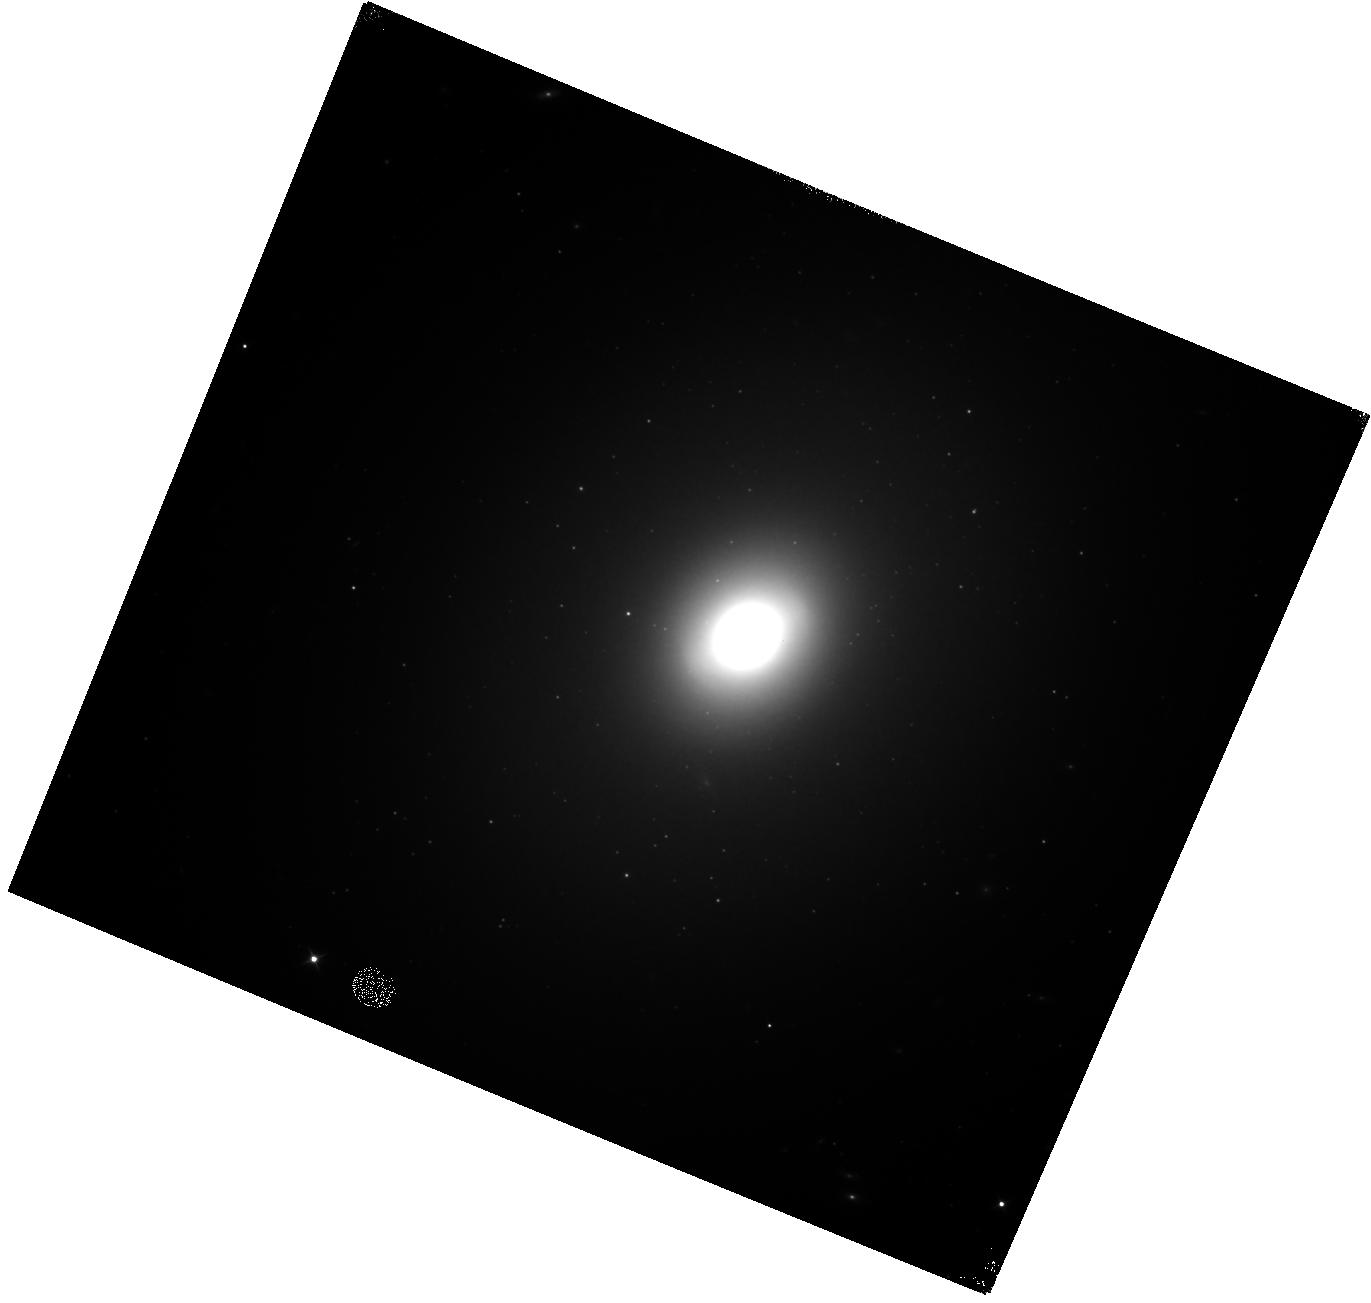
Target: NGC-3998
Instrument: WFC3/IR
Filter: F110W
Exposure: 18 min
Observation ID: hst_15082_02_wfc3_ir_f110w_idlj02

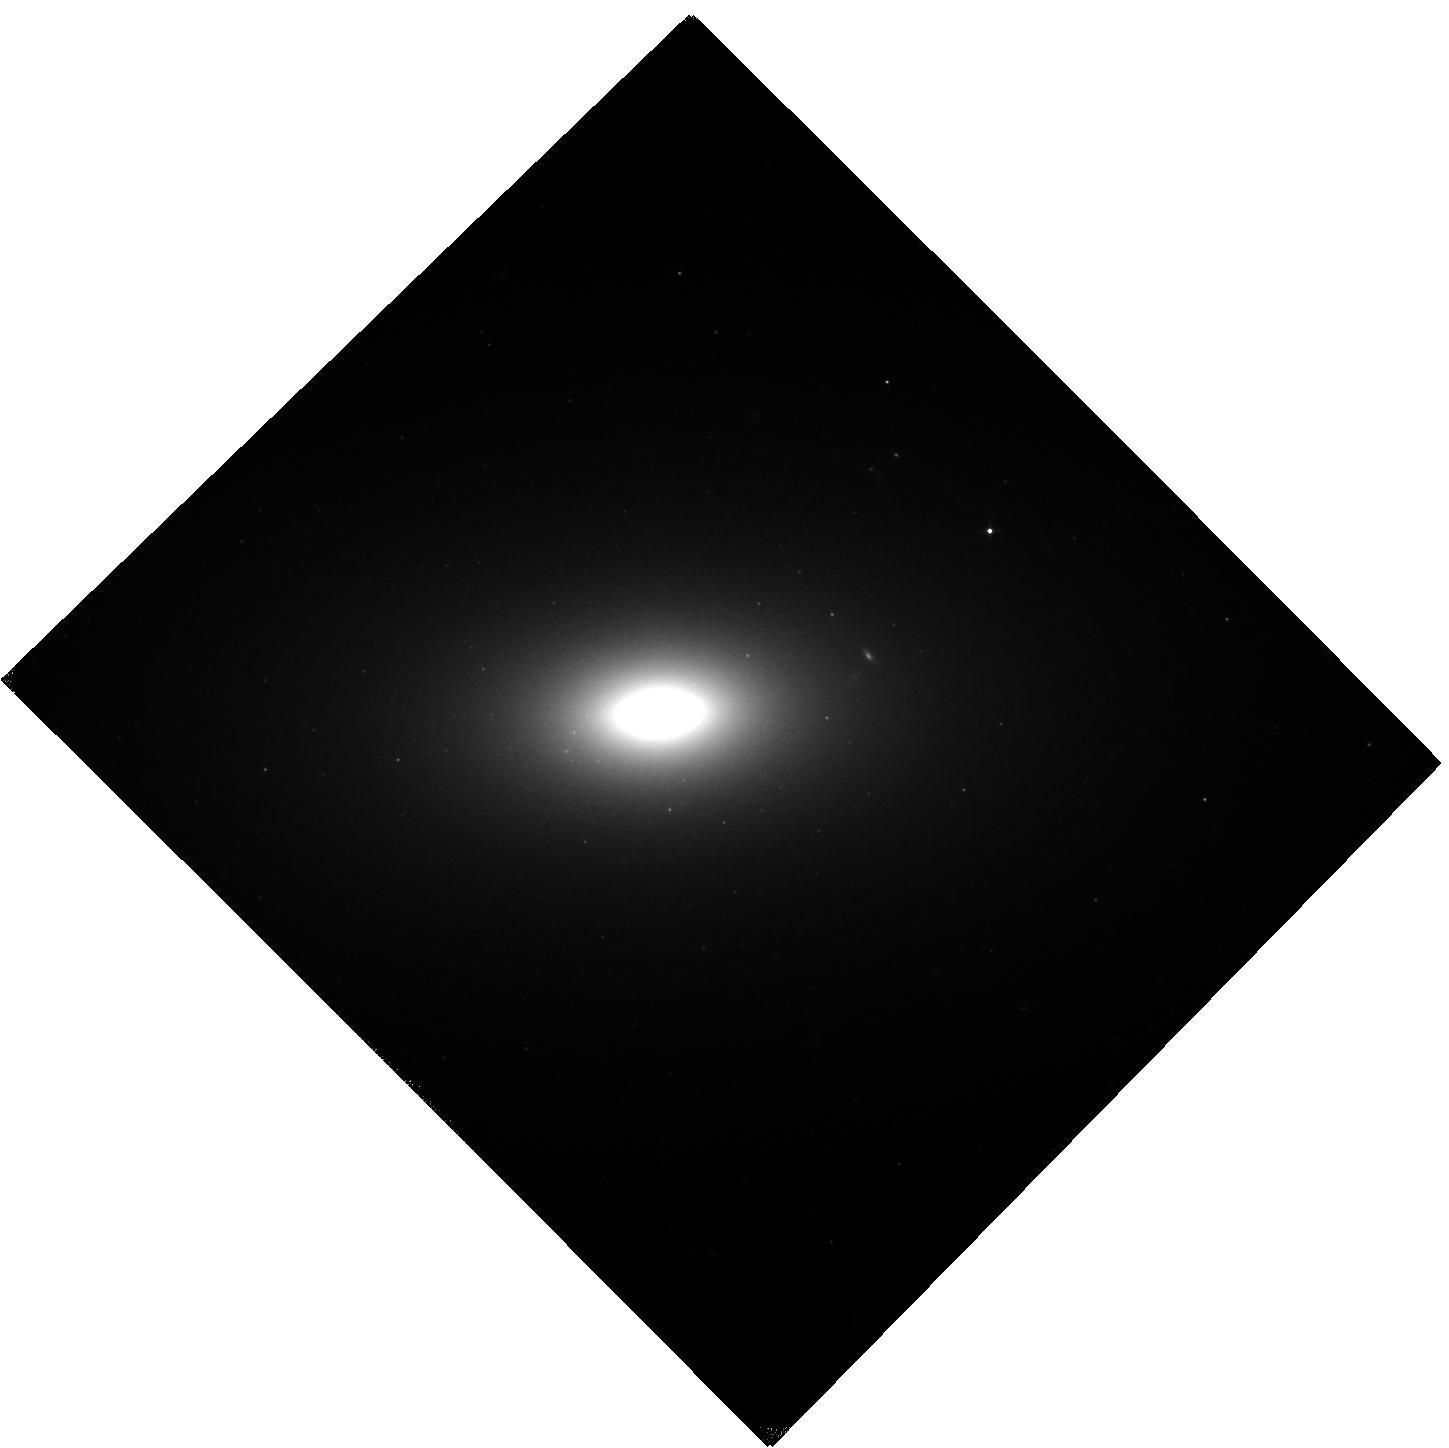
Target: NGC-4473
Instrument: WFC3/IR
Filter: F110W
Exposure: 15 min
Observation ID: hst_15082_05_wfc3_ir_f110w_idlj05

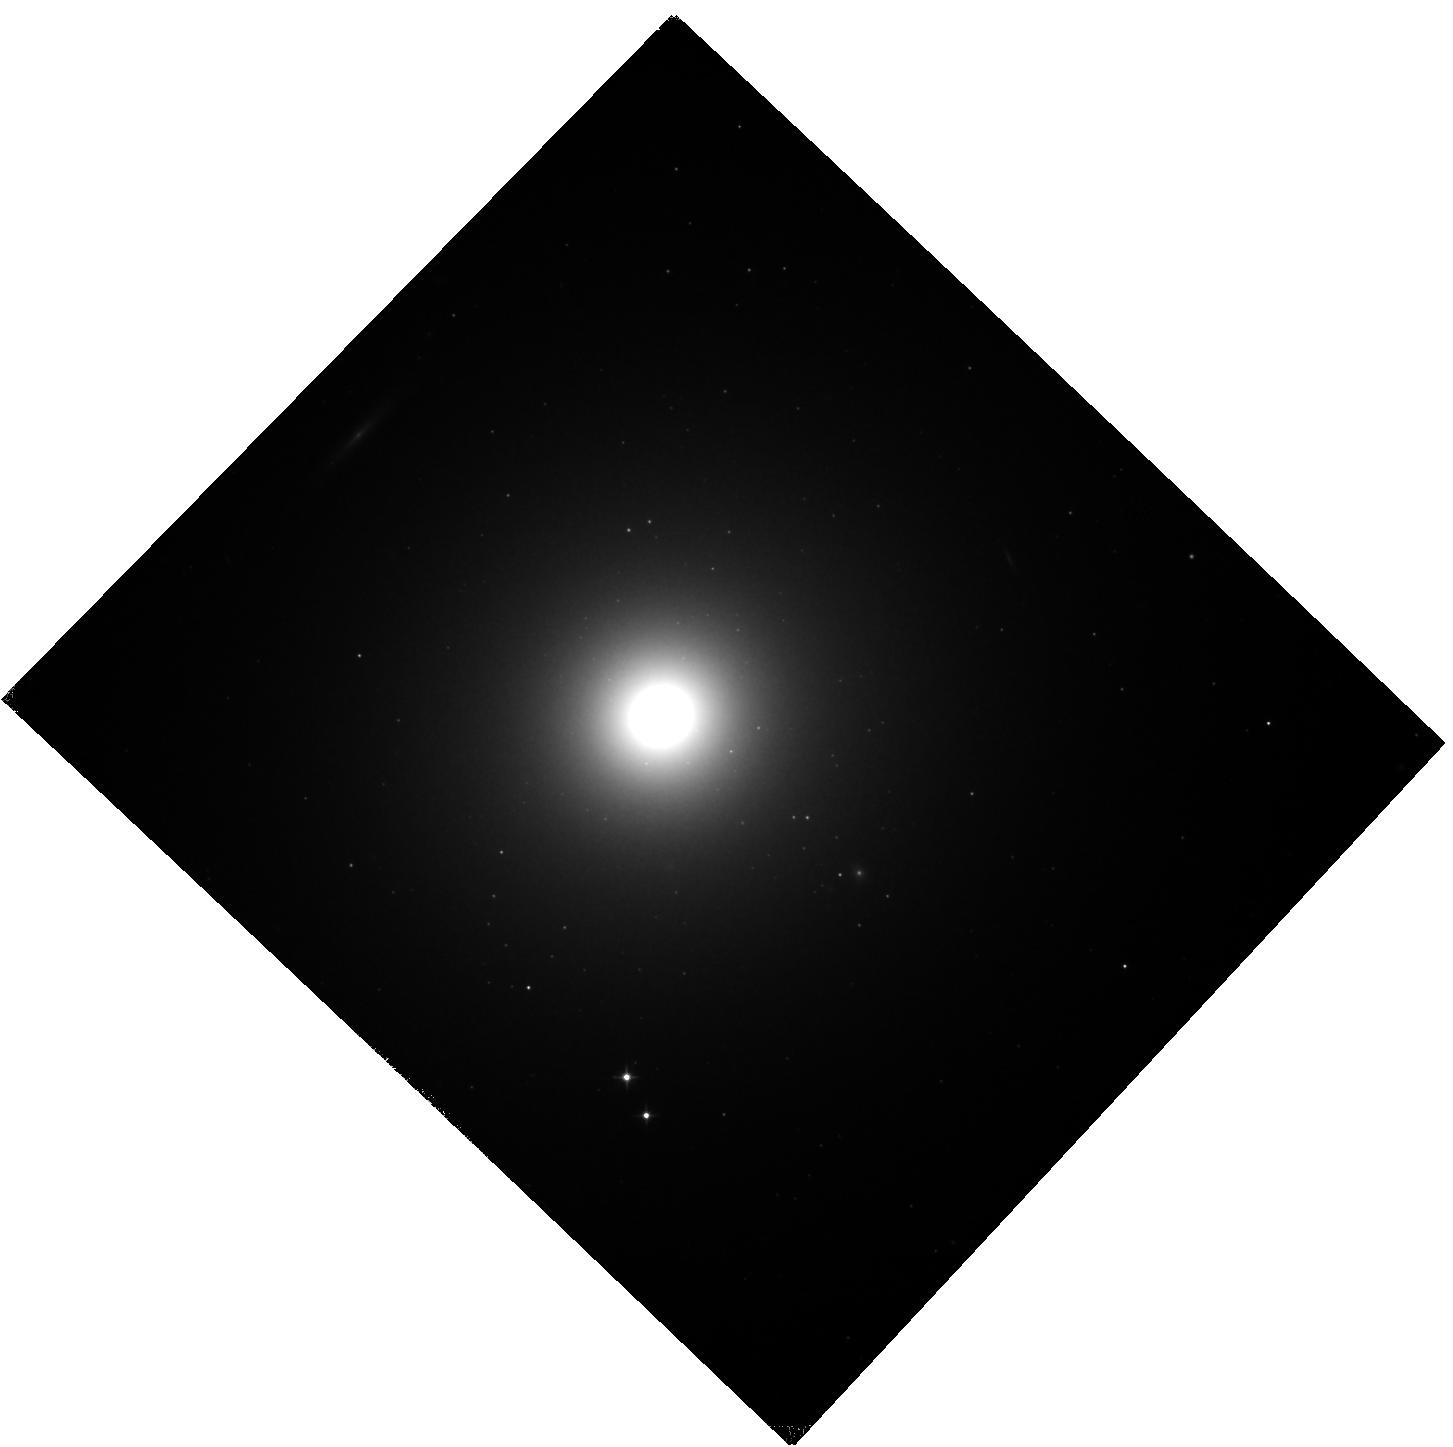
Target: M-89
Instrument: WFC3/IR
Filter: F110W
Exposure: 15 min
Observation ID: hst_15082_01_wfc3_ir_f110w_idlj01

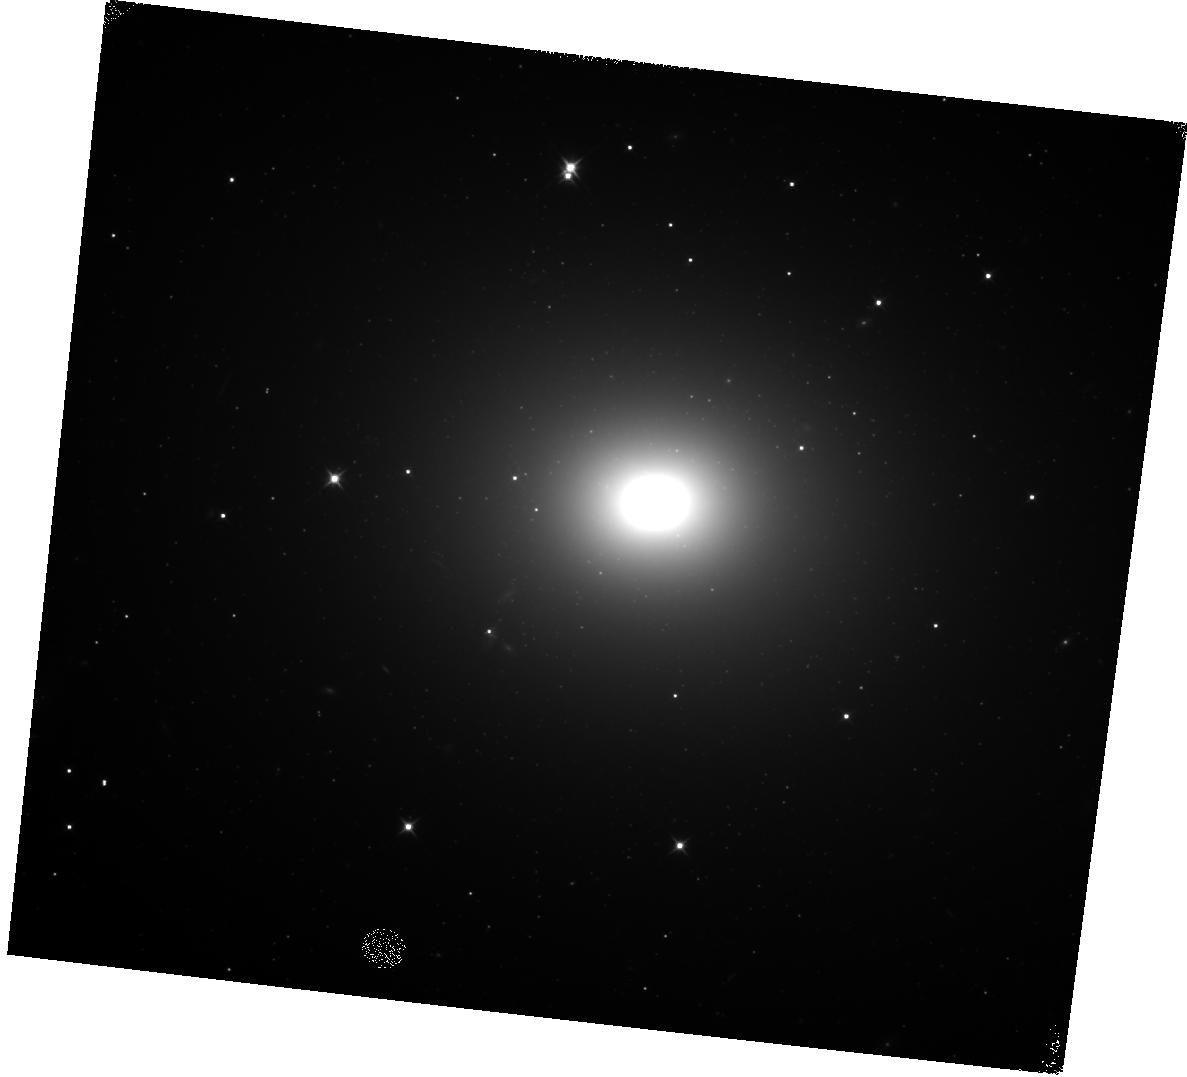
Target: NGC-5419
Instrument: WFC3/IR
Filter: F110W
Exposure: 17 min
Observation ID: hst_15082_03_wfc3_ir_f110w_idlj03

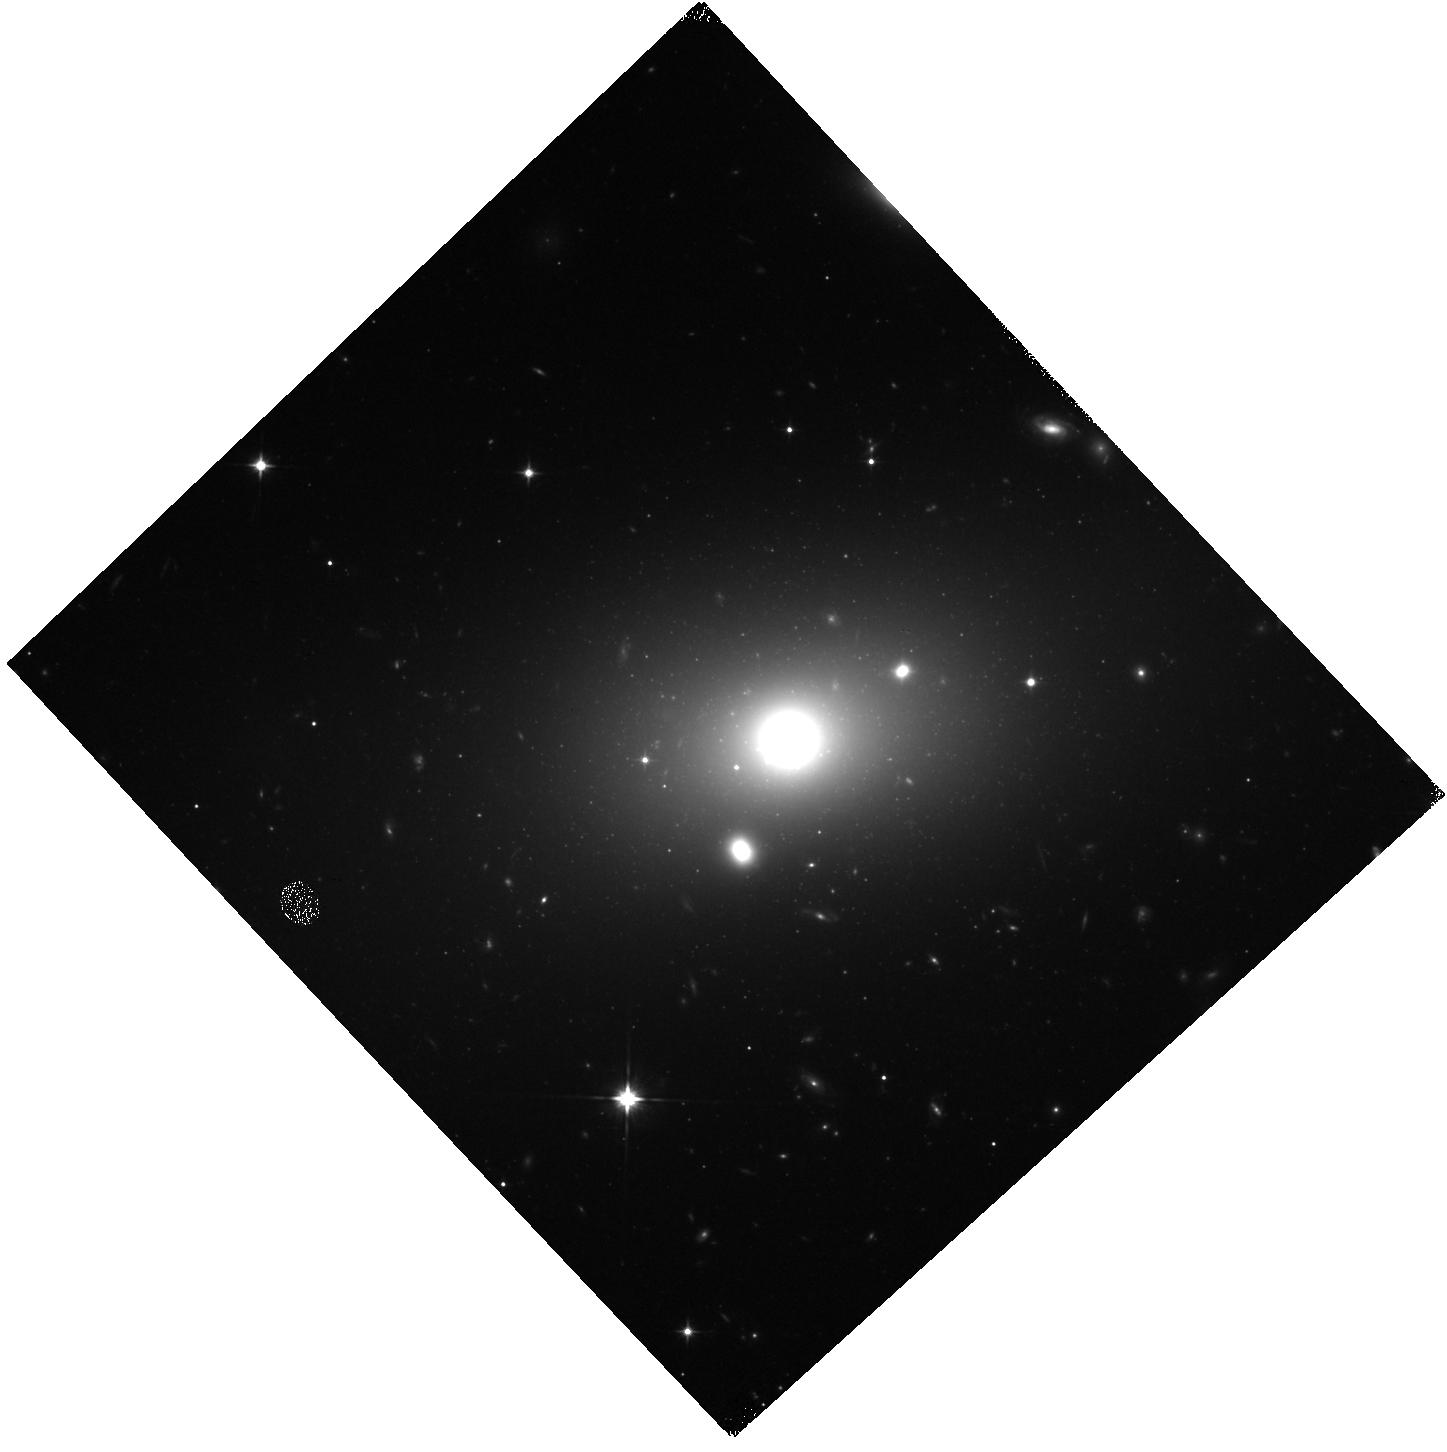
Target: NGC-5920
Instrument: WFC3/IR
Filter: F110W
Exposure: 17 min
Observation ID: hst_15082_04_wfc3_ir_f110w_idlj04

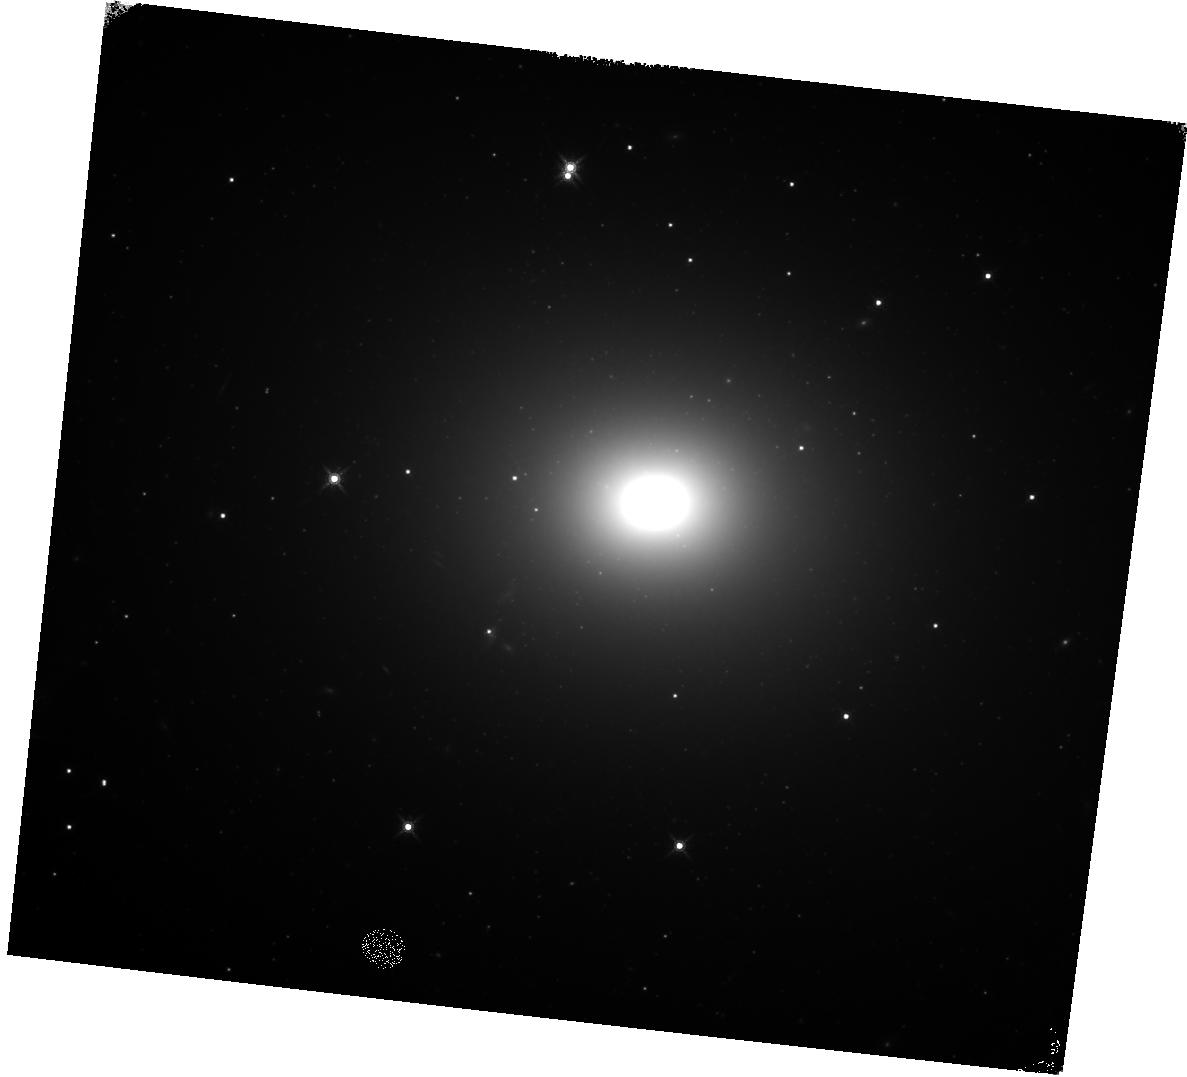
Target: NGC-5419
Instrument: WFC3/IR
Filter: F160W
Exposure: 27 min
Observation ID: hst_15082_03_wfc3_ir_f160w_idlj03

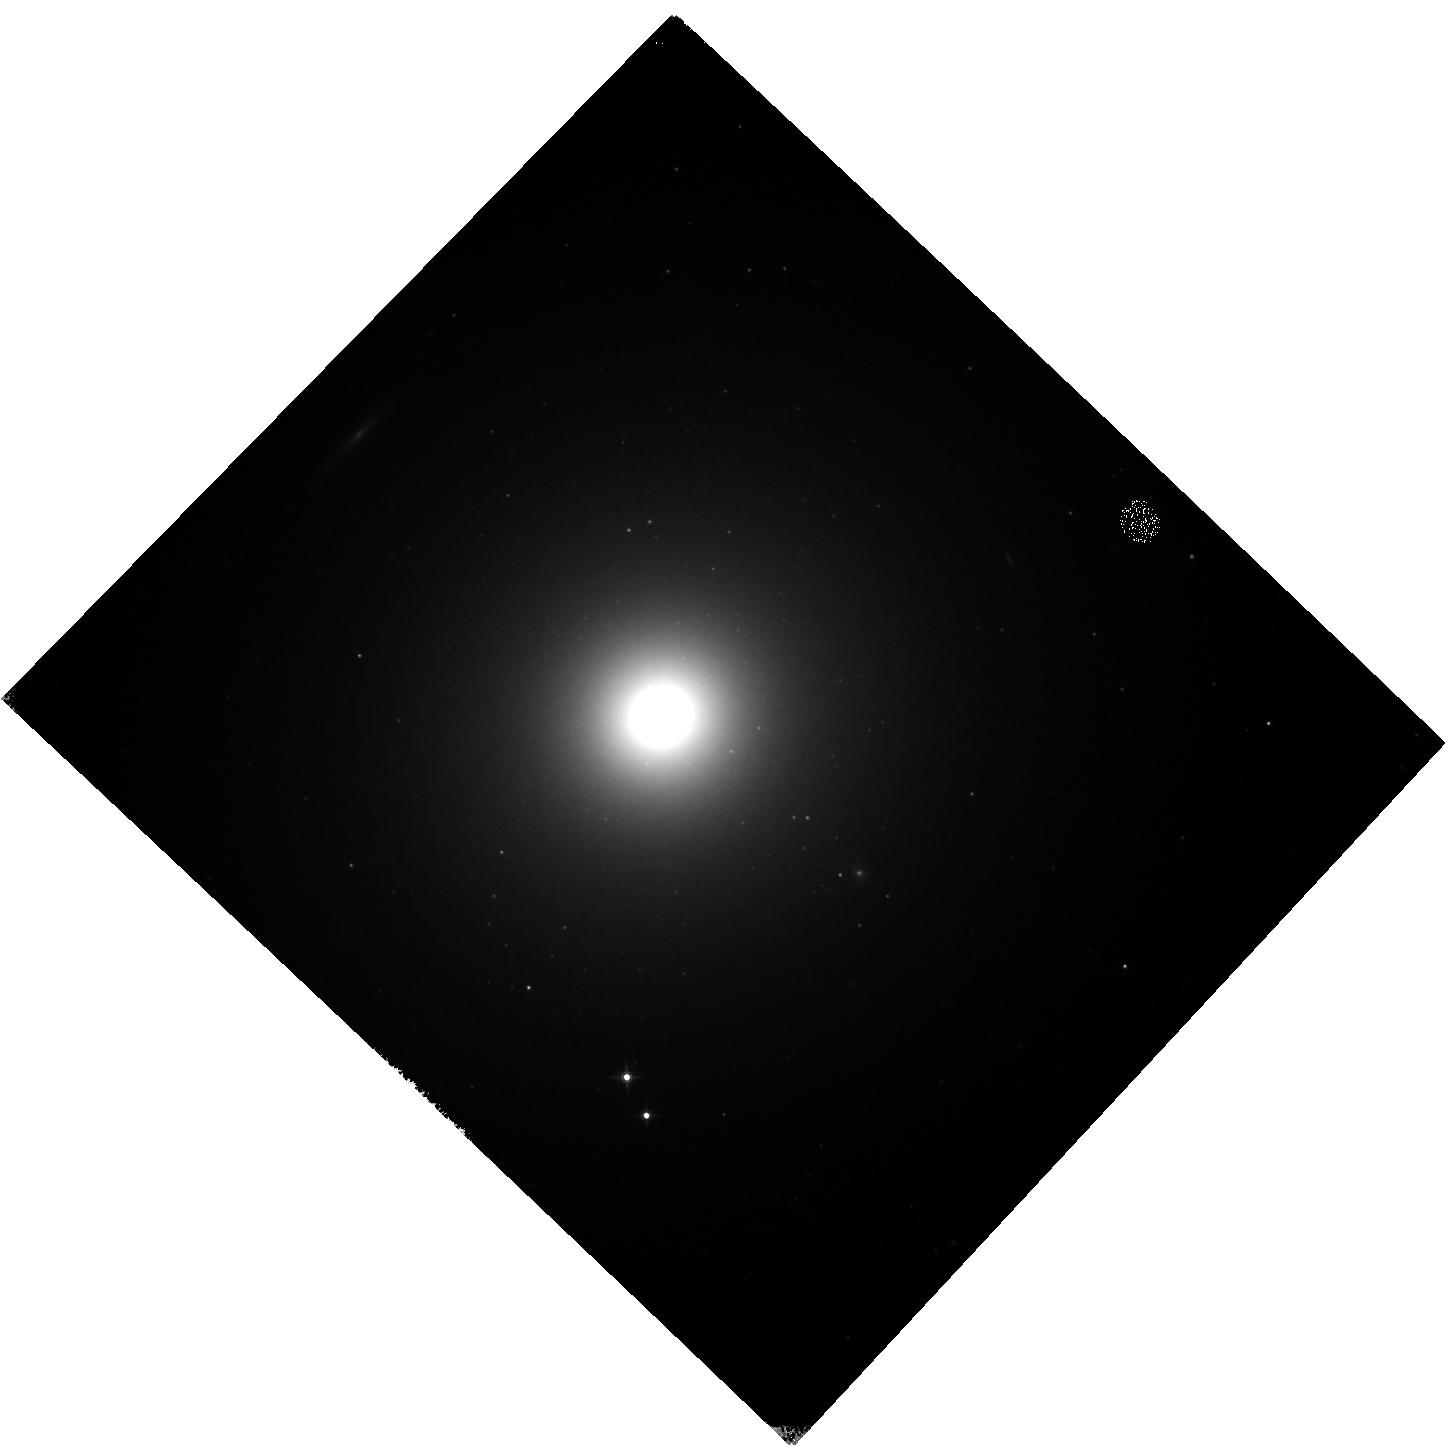
Target: M-89
Instrument: WFC3/IR
Filter: F160W
Exposure: 27 min
Observation ID: hst_15082_01_wfc3_ir_f160w_idlj01

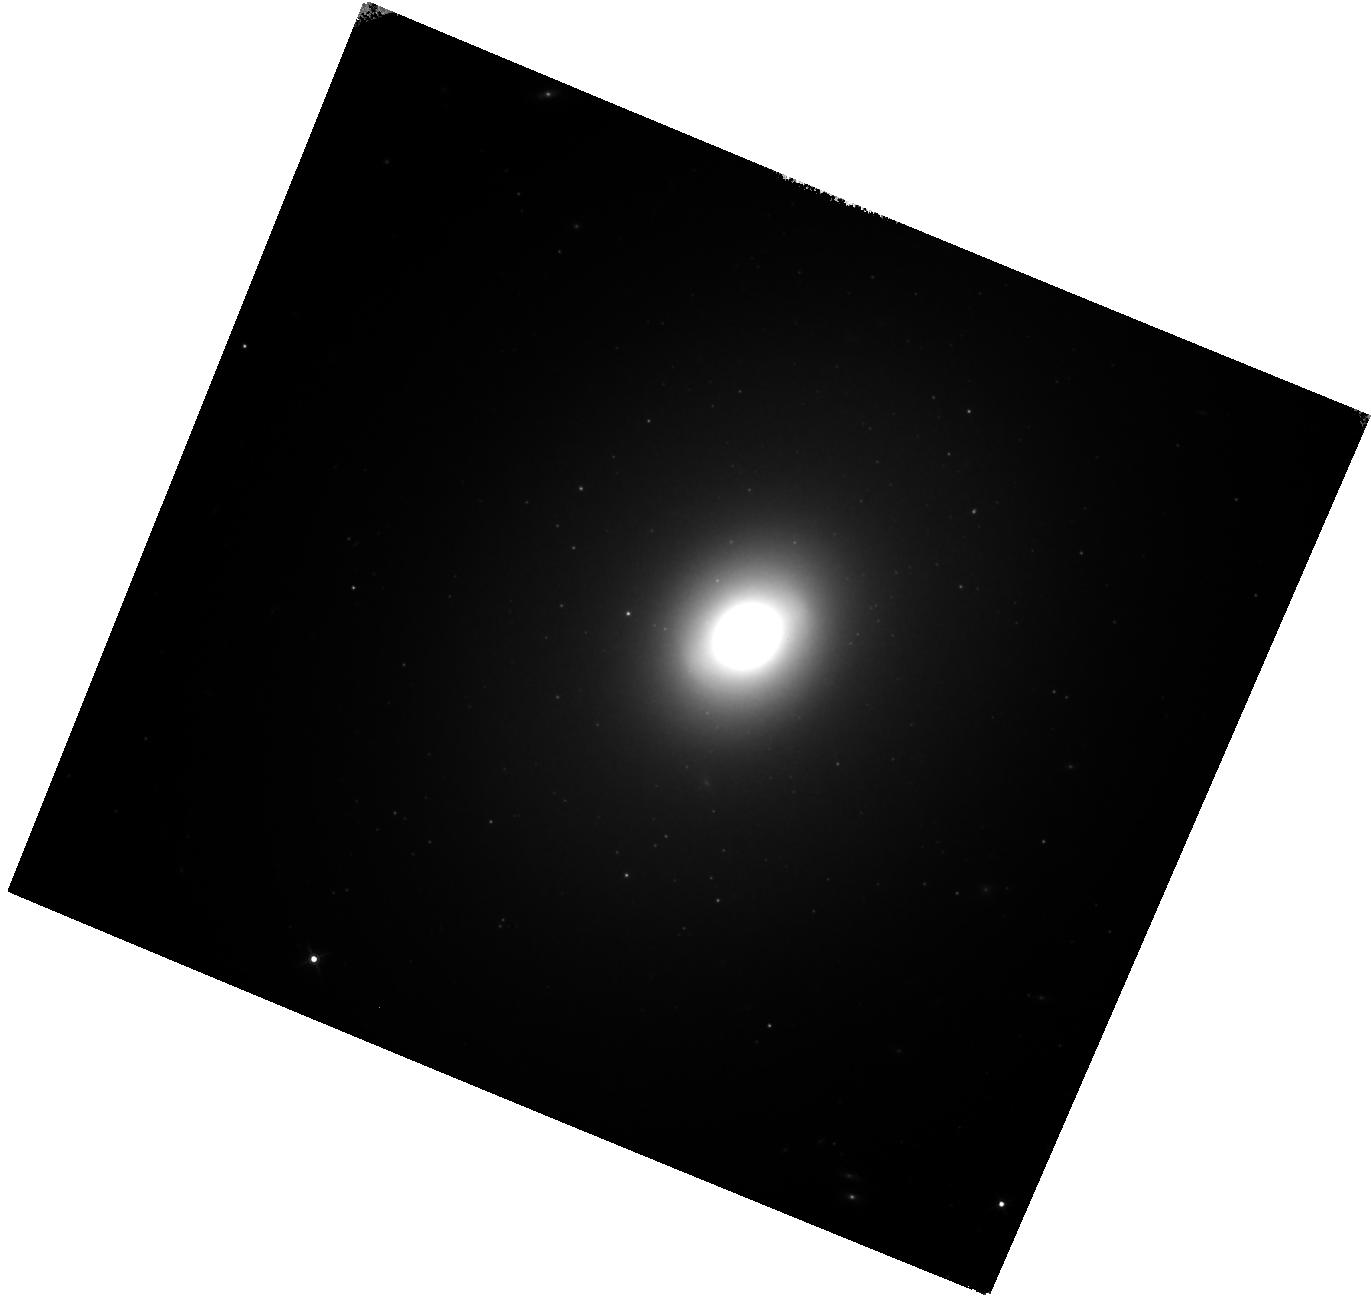
Target: NGC-3998
Instrument: WFC3/IR
Filter: F160W
Exposure: 30 min
Observation ID: hst_15082_02_wfc3_ir_f160w_idlj02

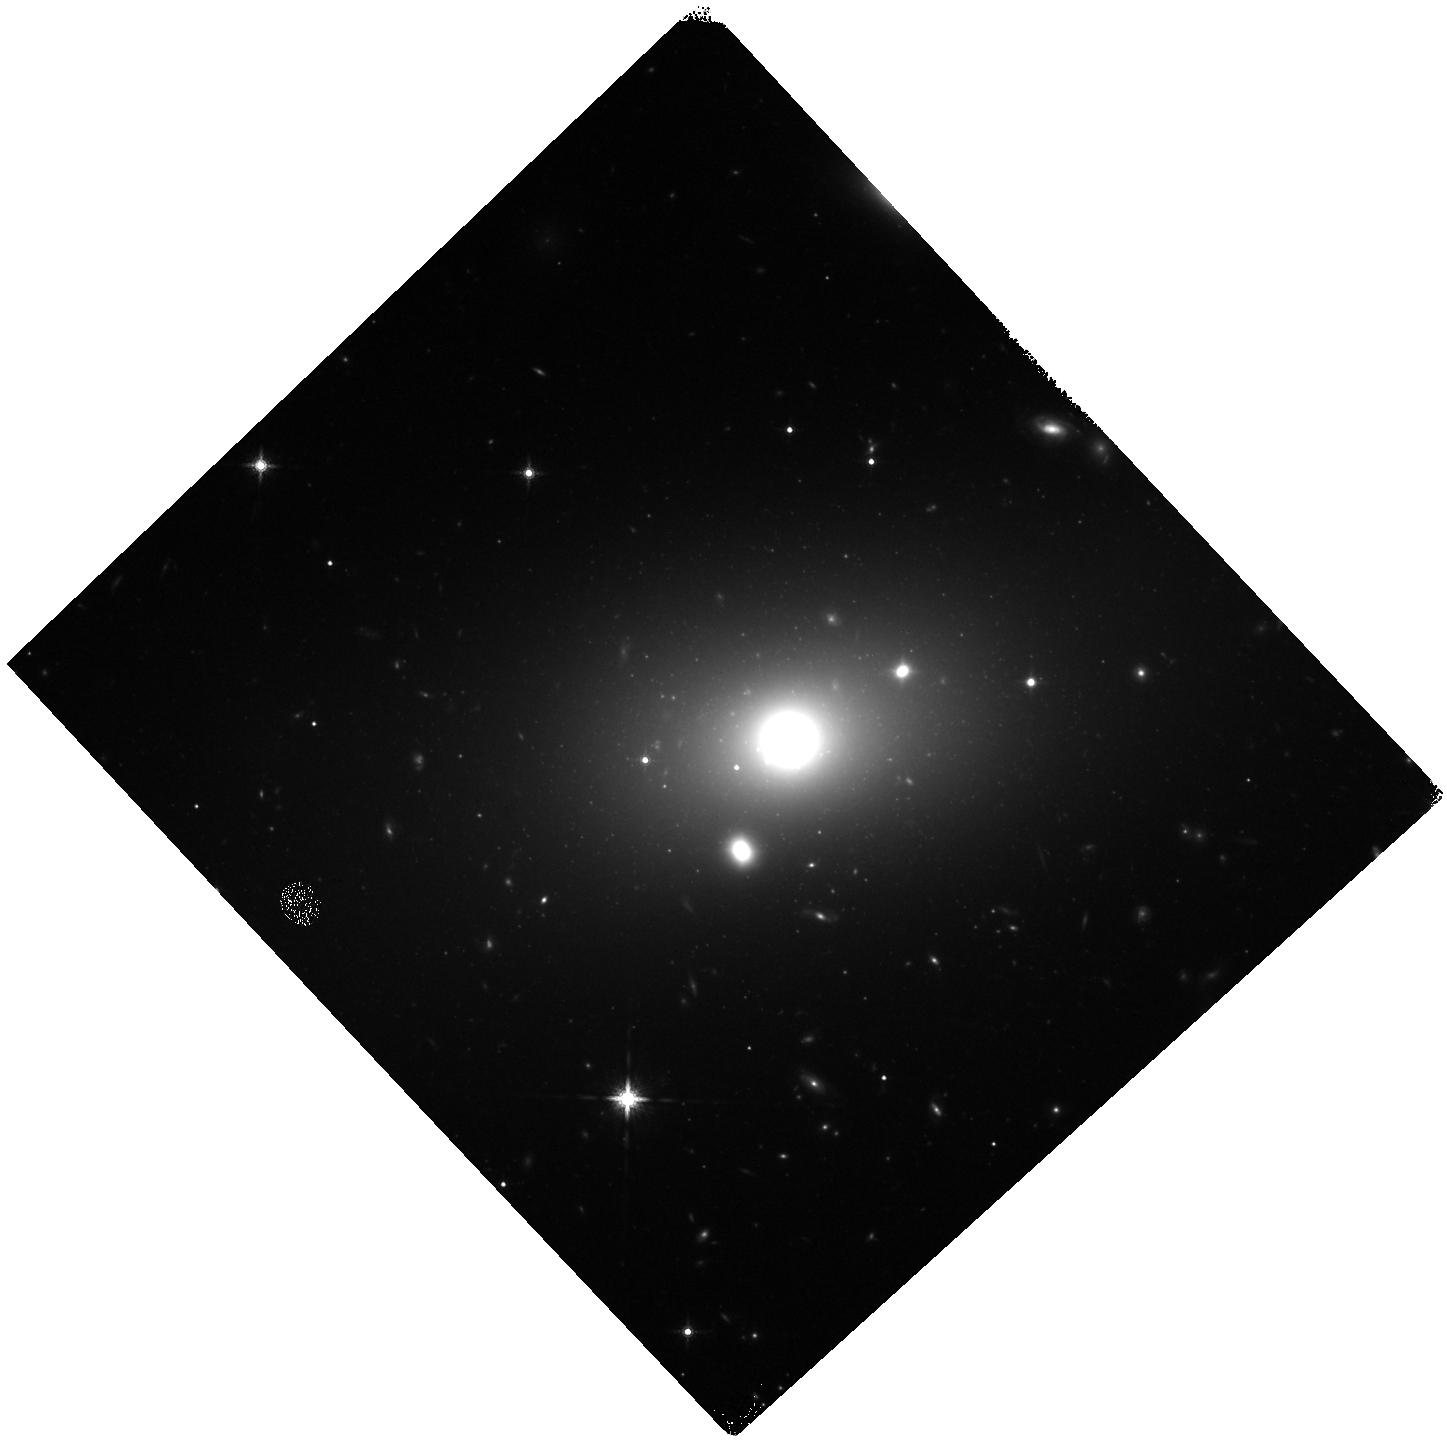
Target: NGC-5920
Instrument: WFC3/IR
Filter: F160W
Exposure: 27 min
Observation ID: hst_15082_04_wfc3_ir_f160w_idlj04

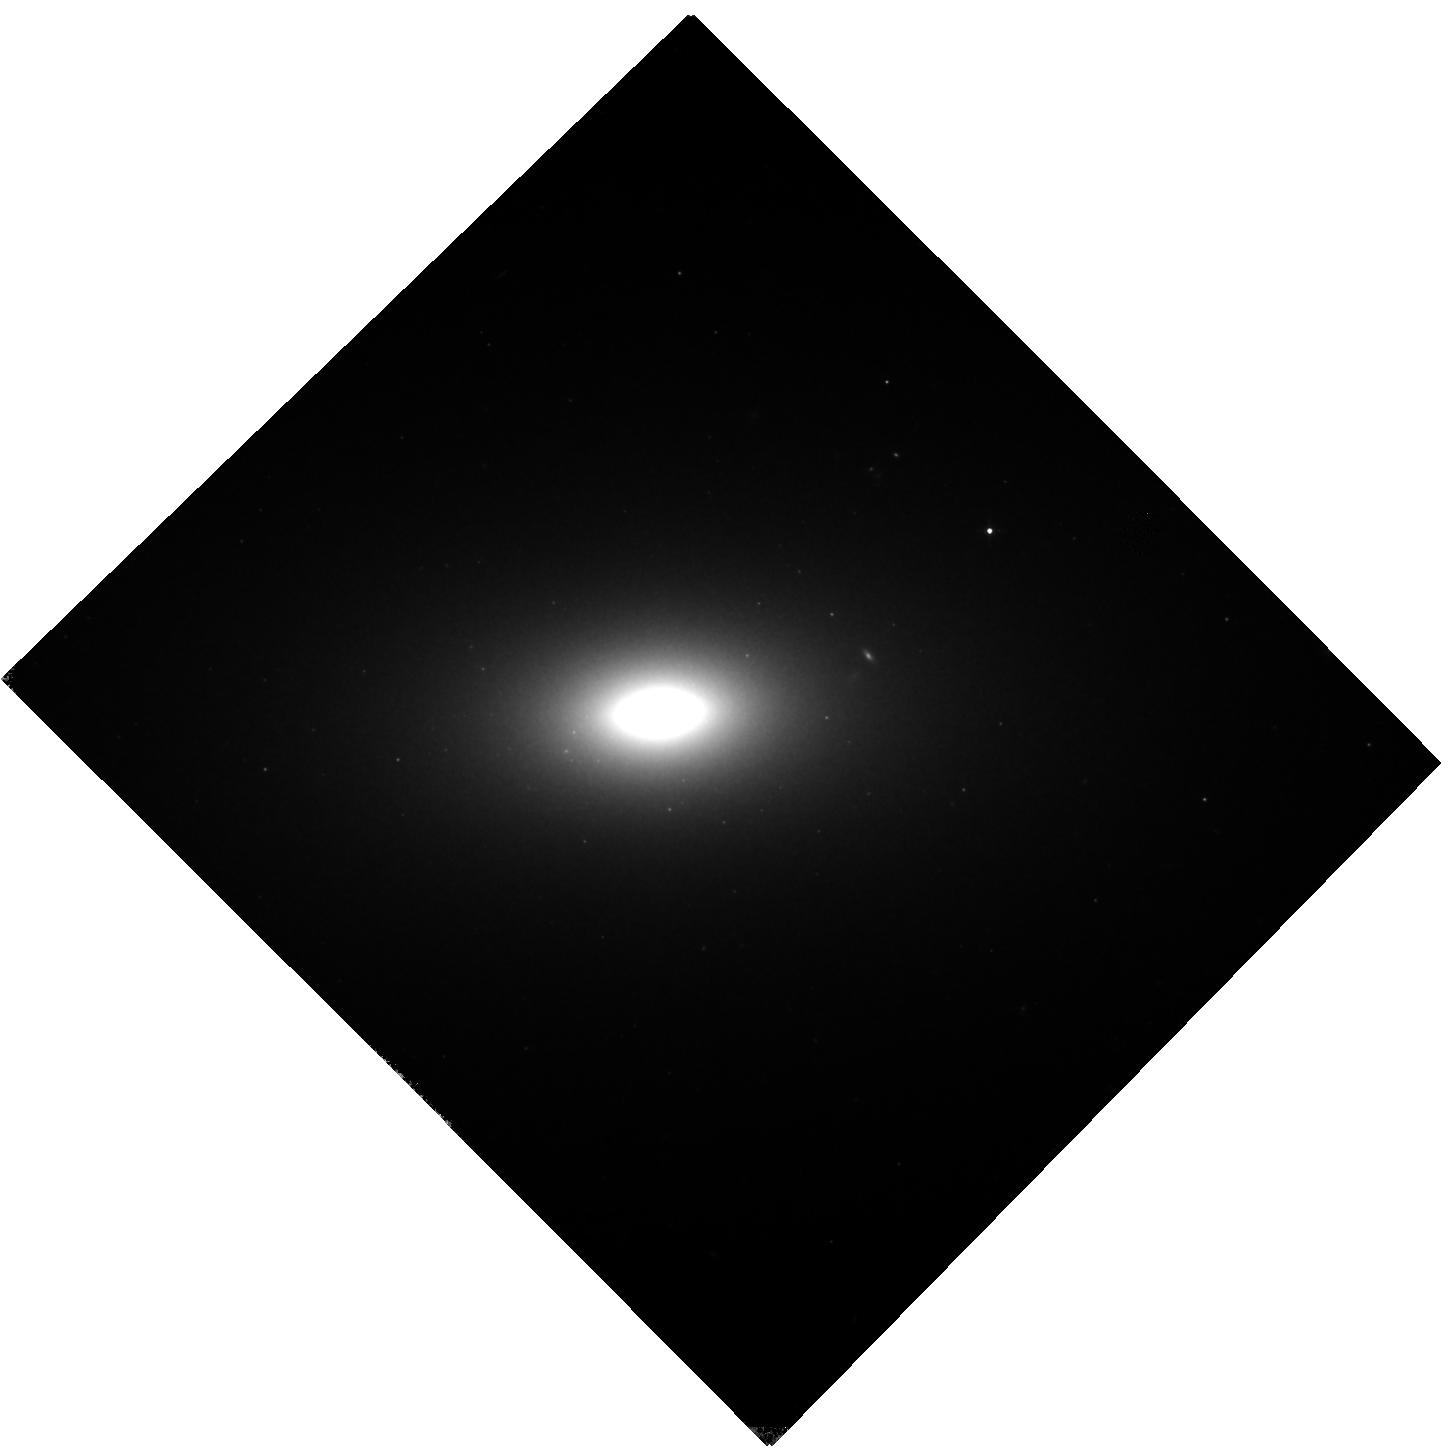
Target: NGC-4473
Instrument: WFC3/IR
Filter: F160W
Exposure: 27 min
Observation ID: hst_15082_05_wfc3_ir_f160w_idlj05

Monsters on the move: Confirming gravitational wave recoiling supermassive black hole candidates (PI: Robinson, Andrew)

There is compelling evidence that supermassive black holes (SMBH) reside at the centers of all large galaxies and are the gravitational 'engines' of Active Galactic Nuclei (AGN). Mergers between galaxies are thought to have played a fundamental role in the growth and evolution of the largest galaxies in the nearby universe. Galaxy mergers lead to the formation of an SMBH binary, which eventually coalescences through the emission of gravitational waves and receives a recoil kick (~several 1000km/s). This recoil in turn causes the merged SMBH to oscillate (~1Gyr) in the gravitational potential well of the host galaxy. During this time, the recoiling SMBH may be observed as a 'displaced' AGN. These events are a strong test of gravitational physics and the merger frequency of binary SMBH. Due to the long damping time of the post recoil oscillations, displacements ~10-100pc may be expected even in nearby elliptical galaxies and can be measured as spatial offsets of AGN in high resolution optical or infrared images. In a preliminary study of 96 early type galaxies using archival HST/WFPC2 images we have identified 18 candidates that show a significant displacement between the SMBH (traced by the AGN) and the photocenter of the host galaxy, determined by isophotal analysis. However, it is necessary to confirm these displacements using IR images since diffuse galaxy scale and nuclear dust structures are common. Here we propose to obtain WFC3/IR F110W and F160W images of 6 of the 18 candidates for which no IR images are available in the HST archive. These observations will allow us to both confirm and improve the accuracy of the measured displacements.